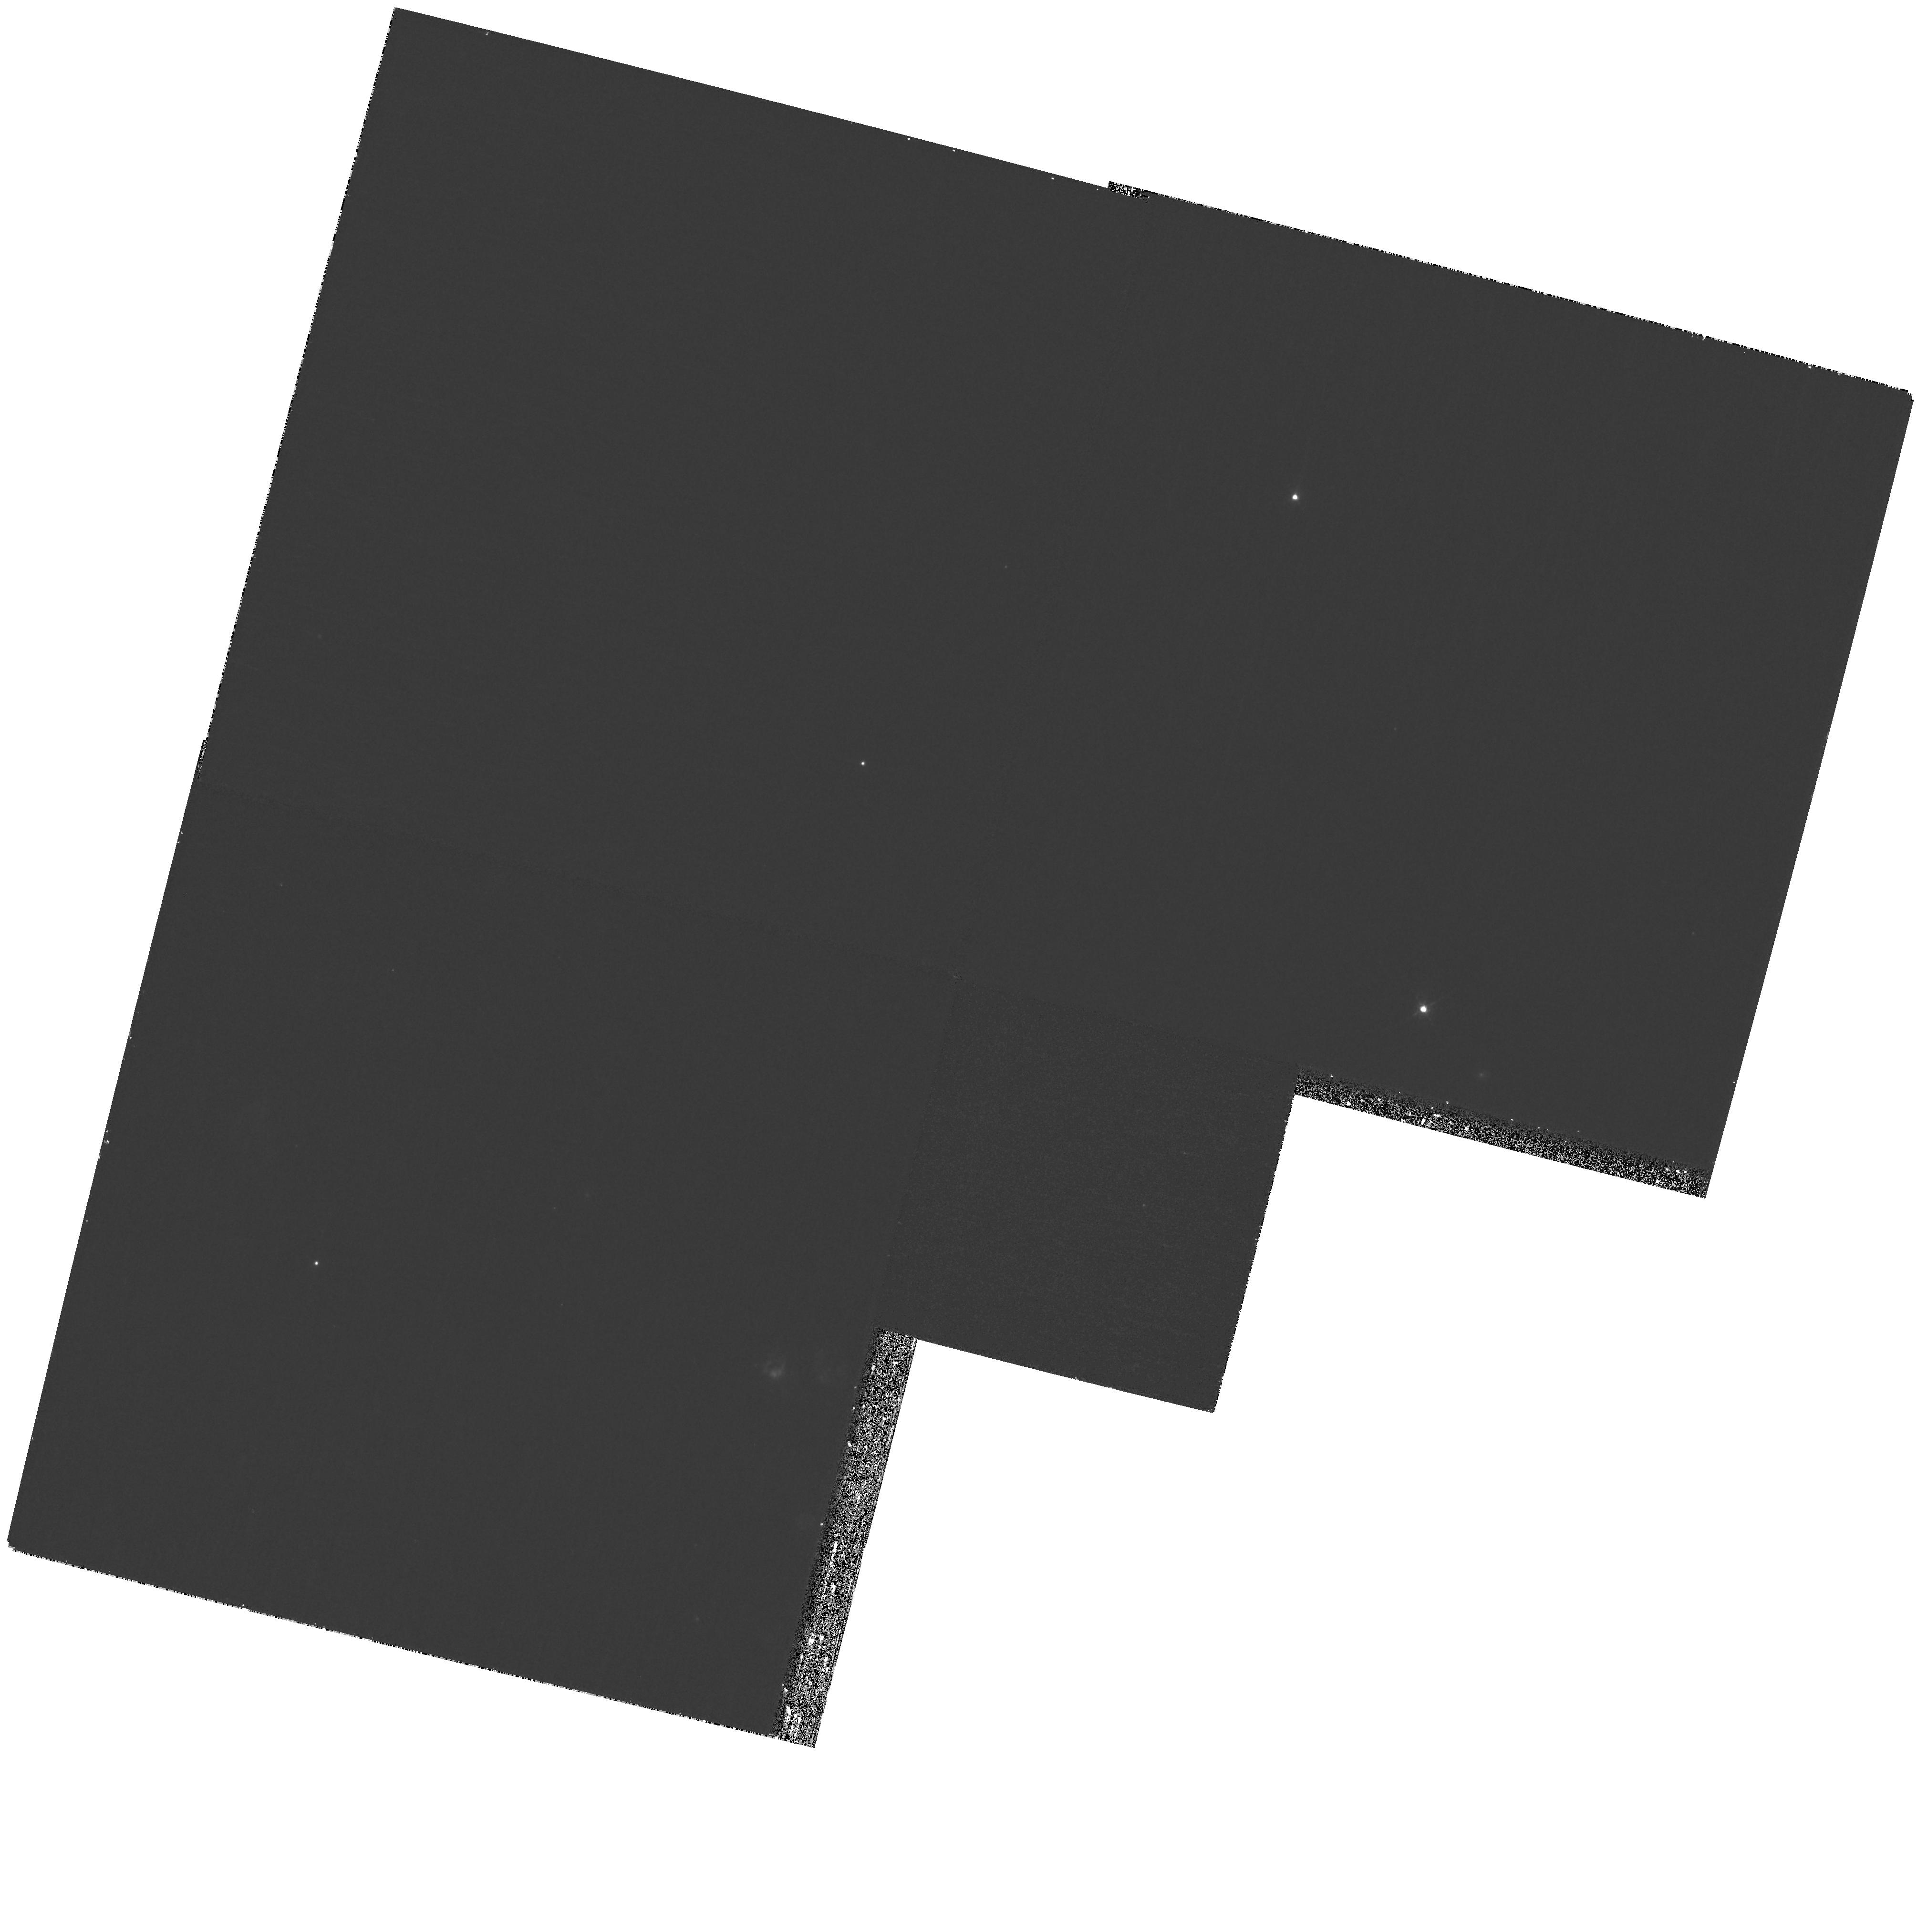
Target: NGC2090-XUV-A
Instrument: WFPC2/PC
Filter: F658N
Exposure: 27 min
Observation ID: hst_10904_06_wfpc2_pc_f658n_u9qx06

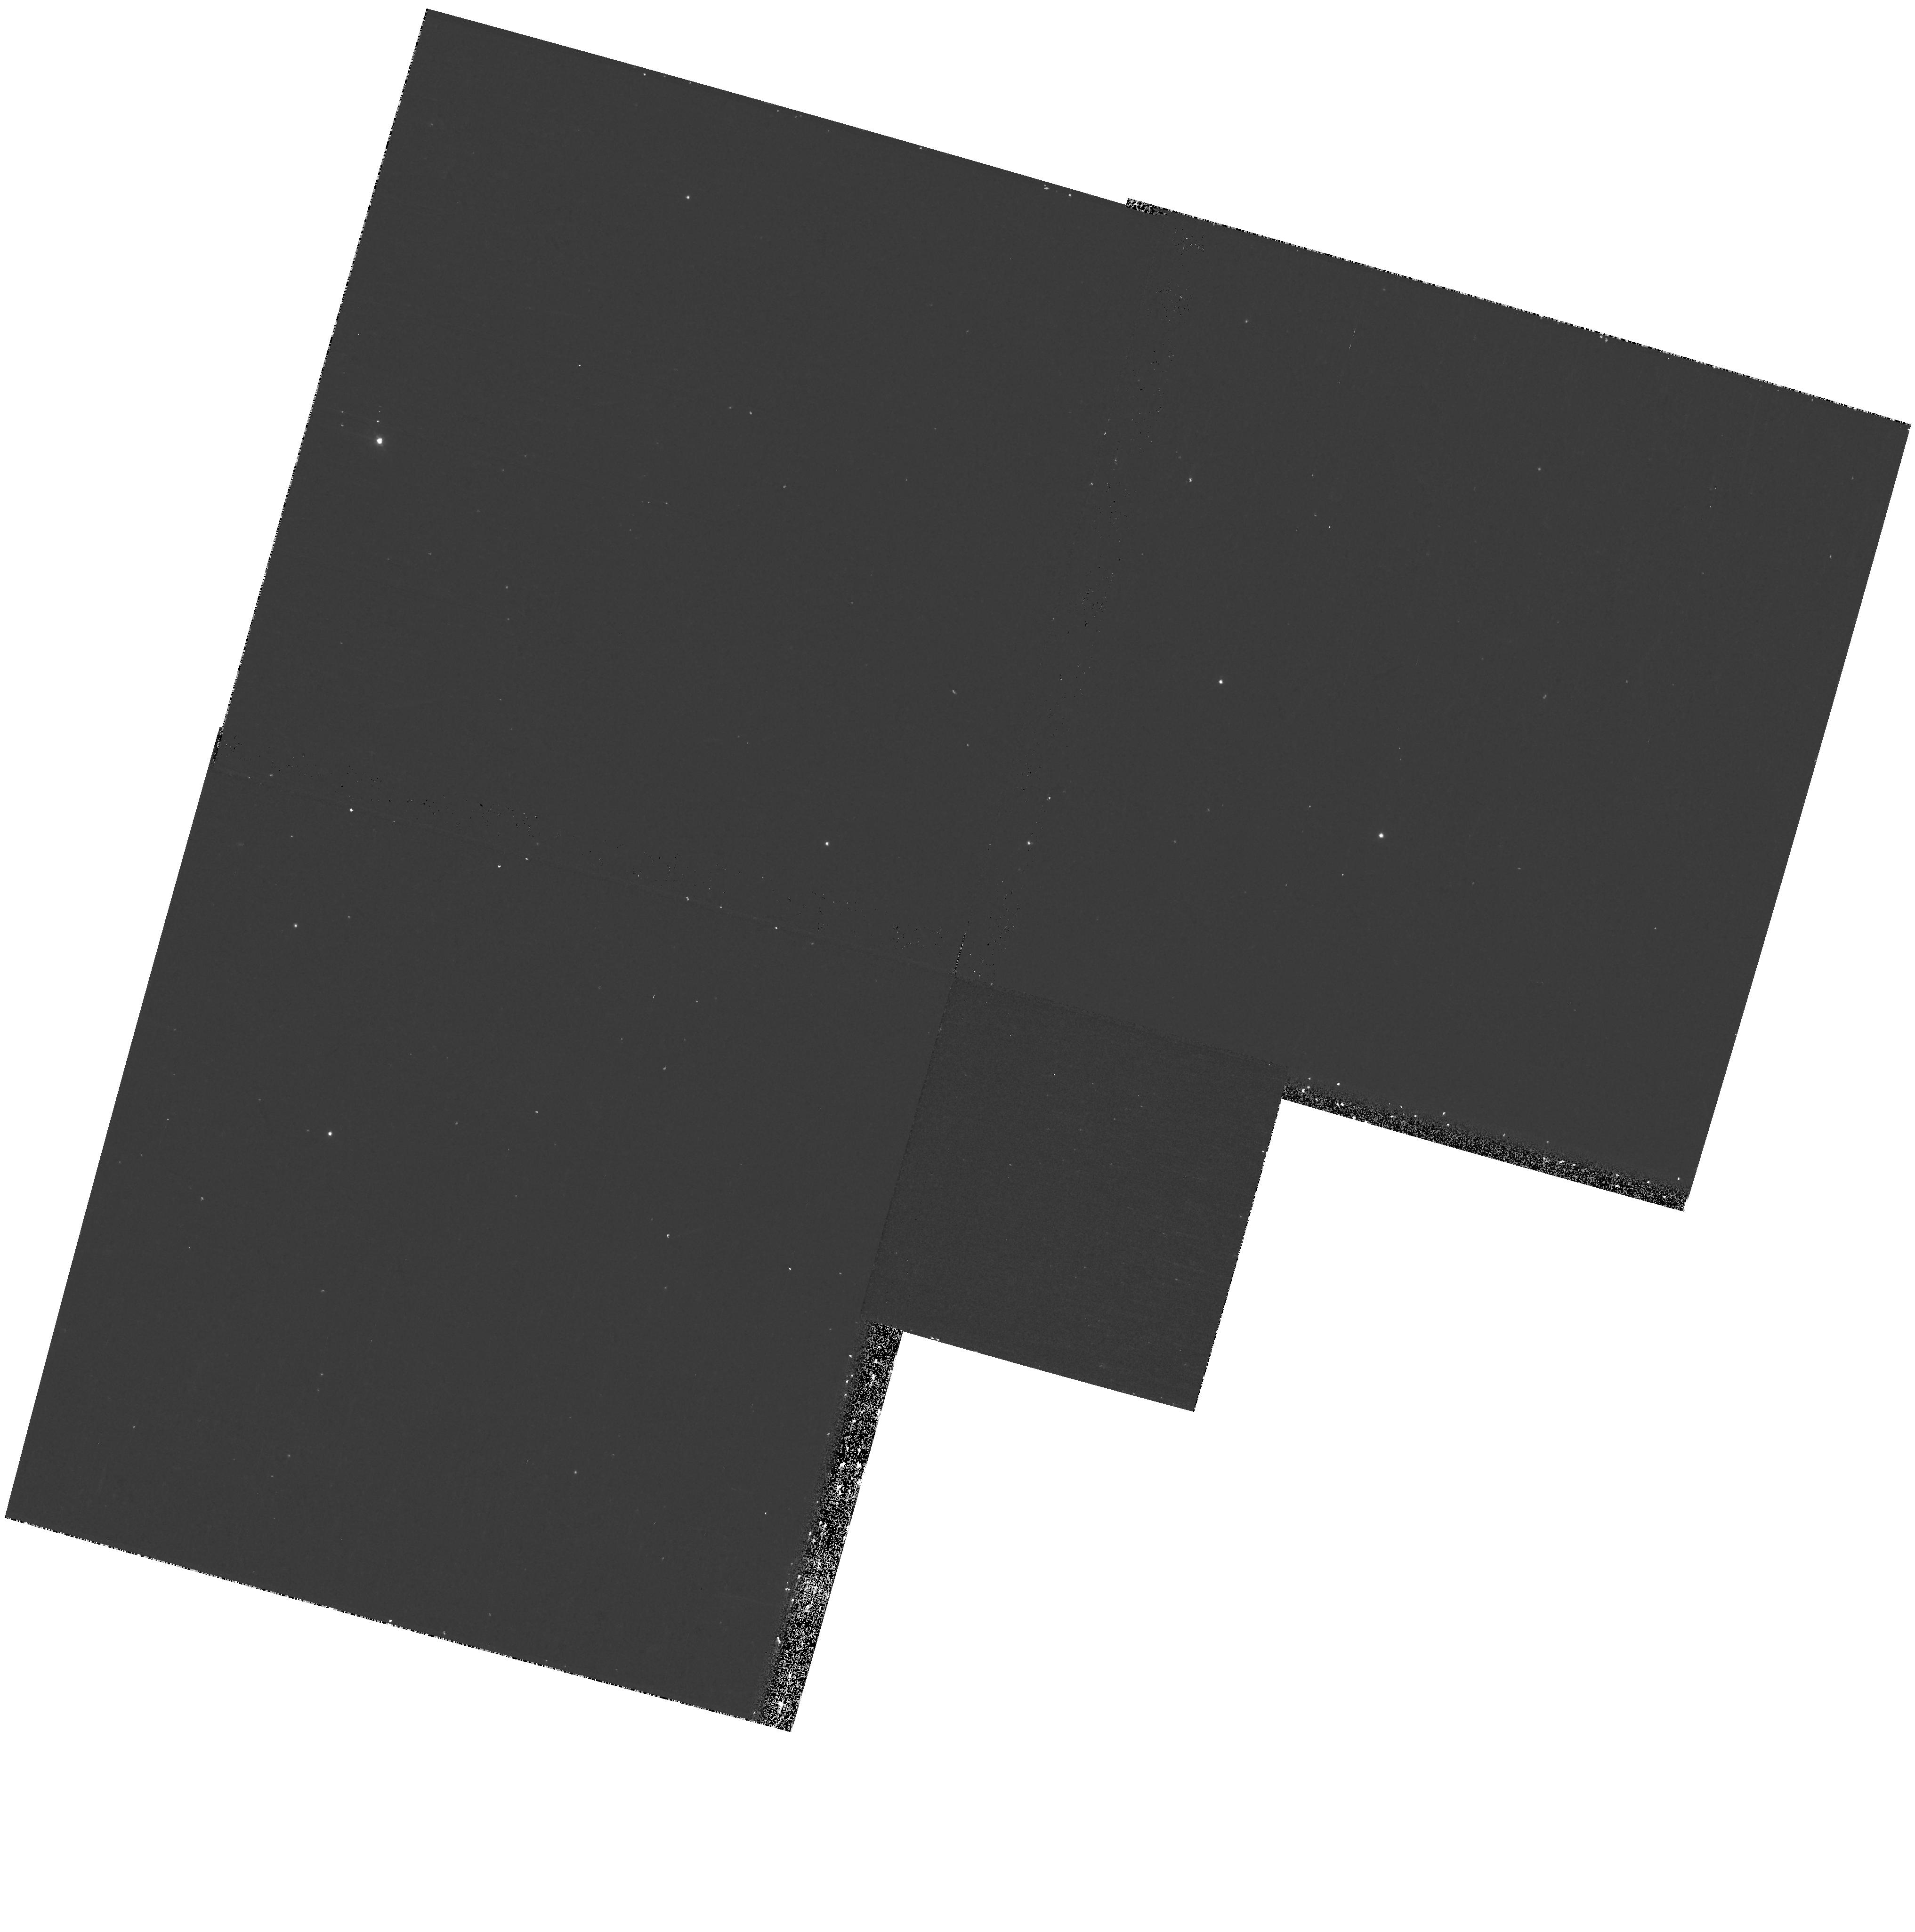
Target: field at RA 86.662°, Dec -34.278°
Instrument: WFPC2/PC
Filter: F439W
Exposure: 23 min
Observation ID: hst_10904_04_wfpc2_pc_f439w_u9qx04

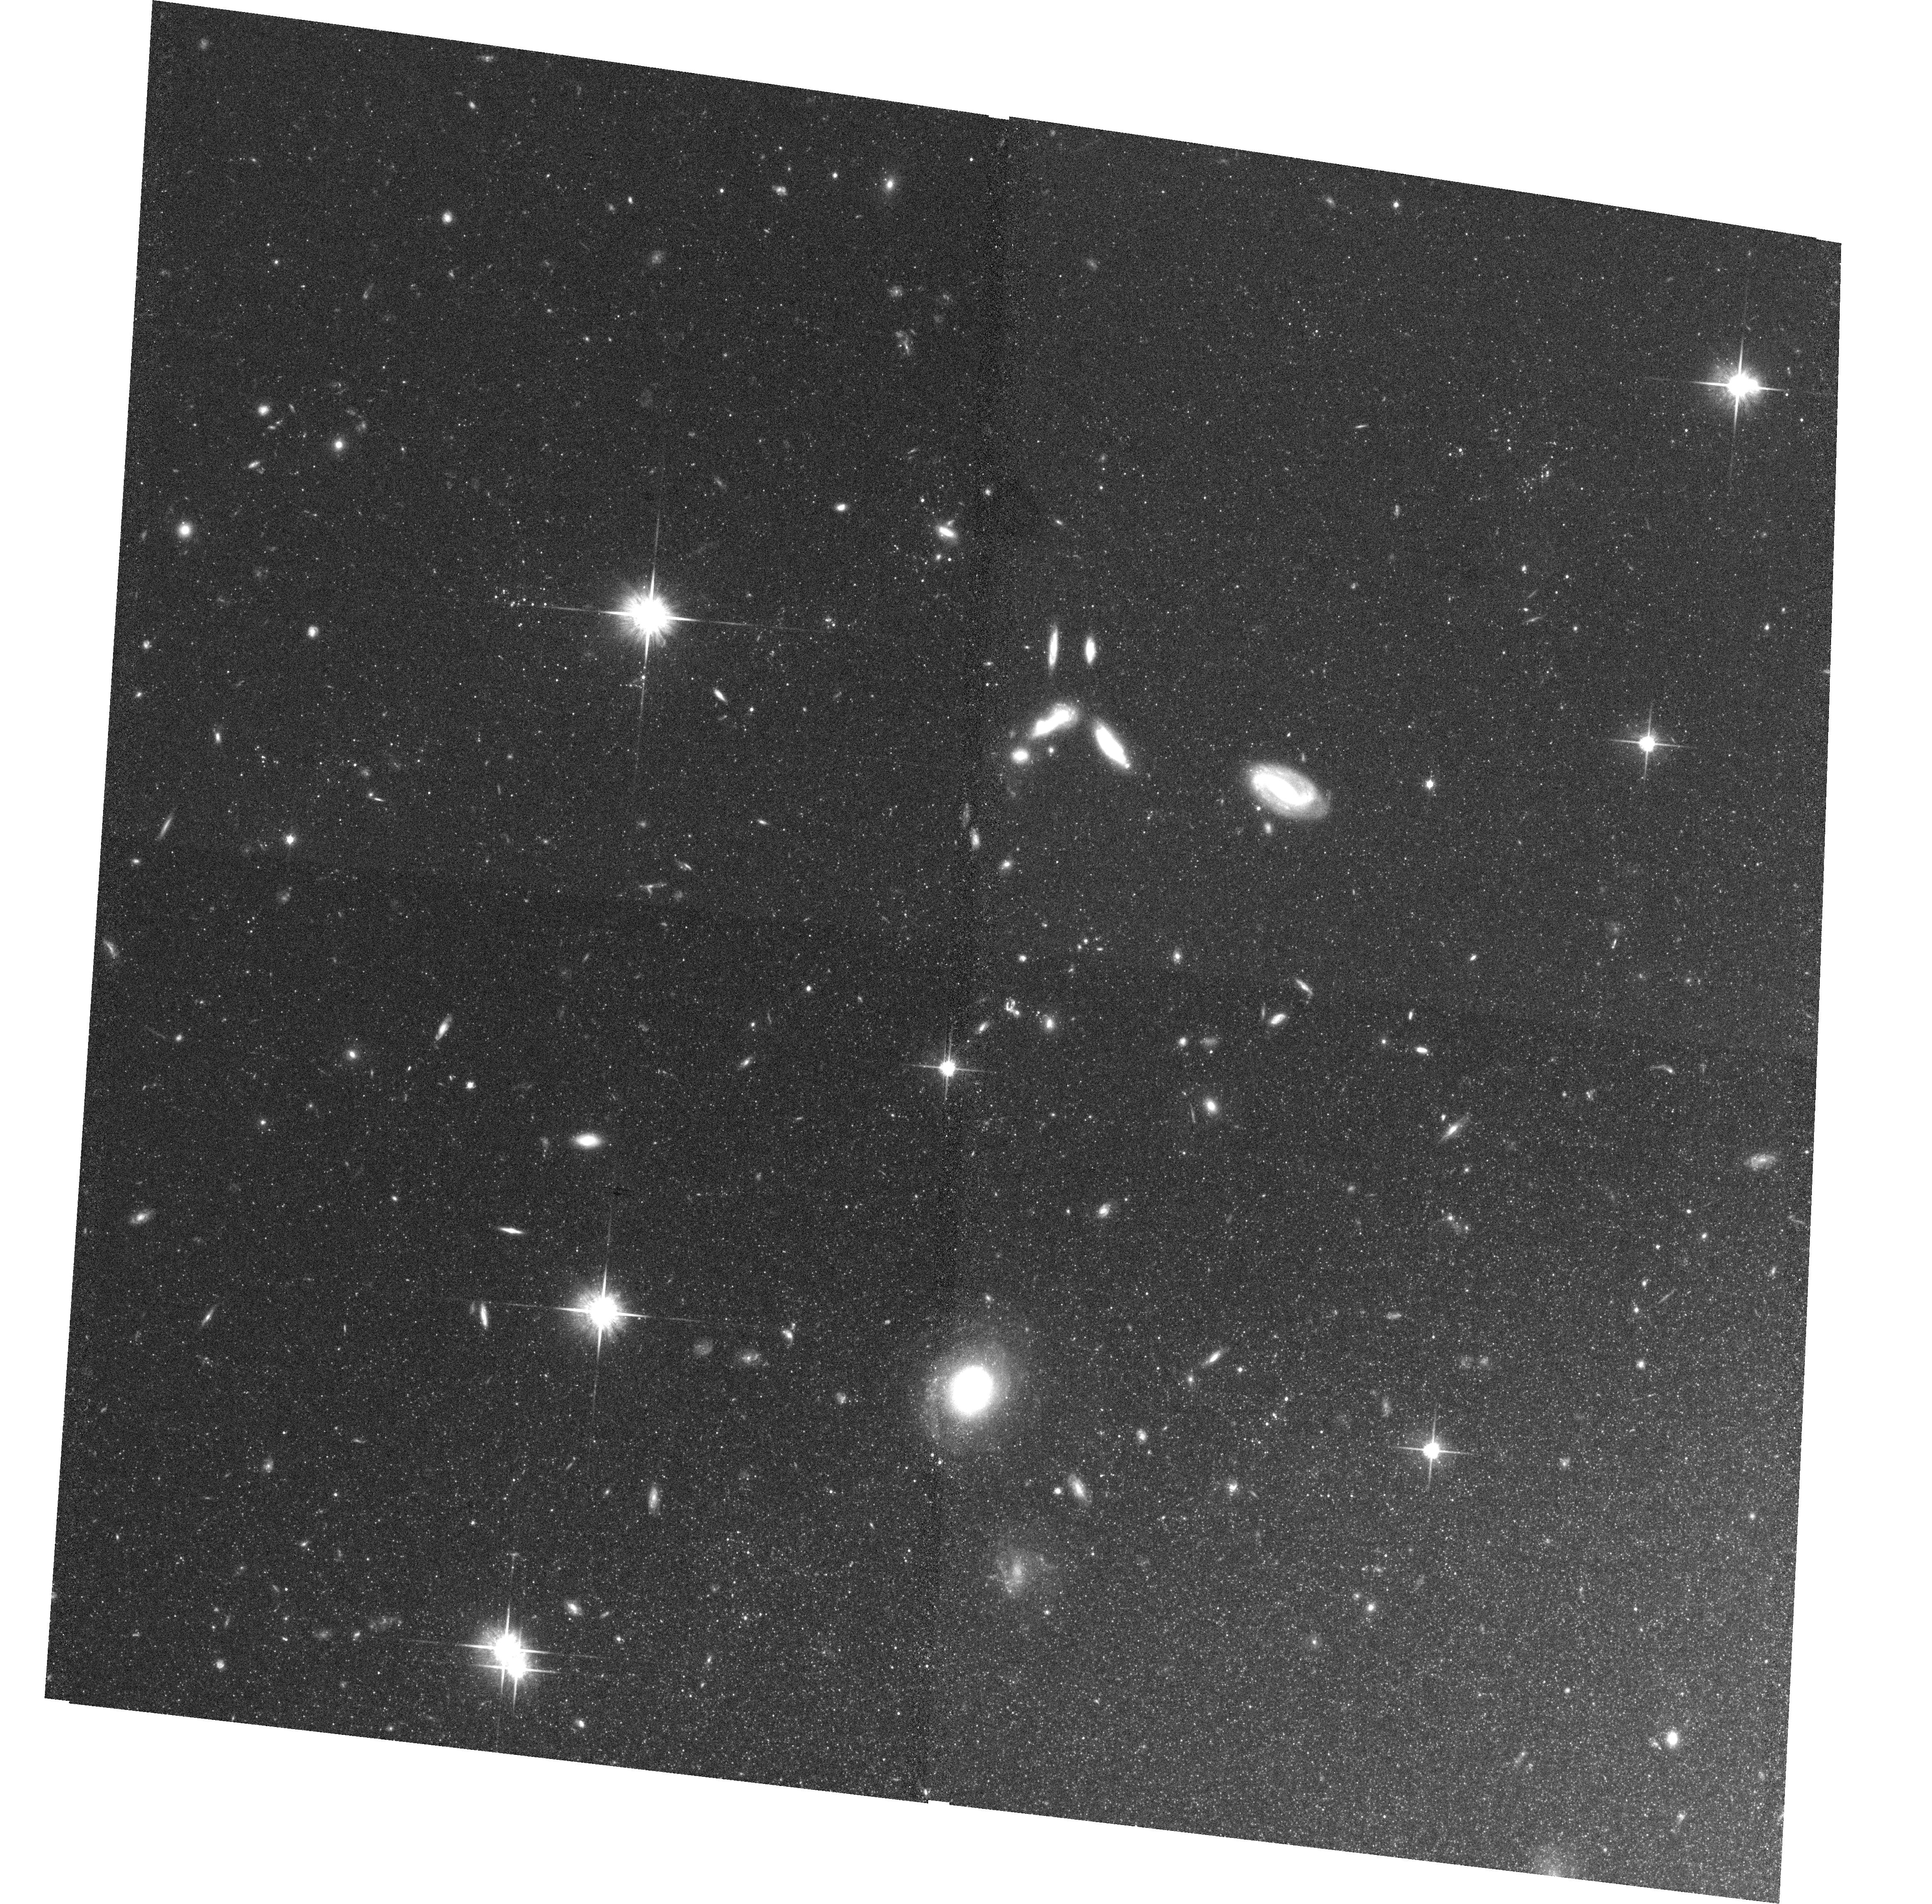
Target: NGC5055-XUV-A
Instrument: ACS/WFC
Filter: F814W
Exposure: 36 min
Observation ID: hst_10904_01_acs_wfc_f814w_j9qx01

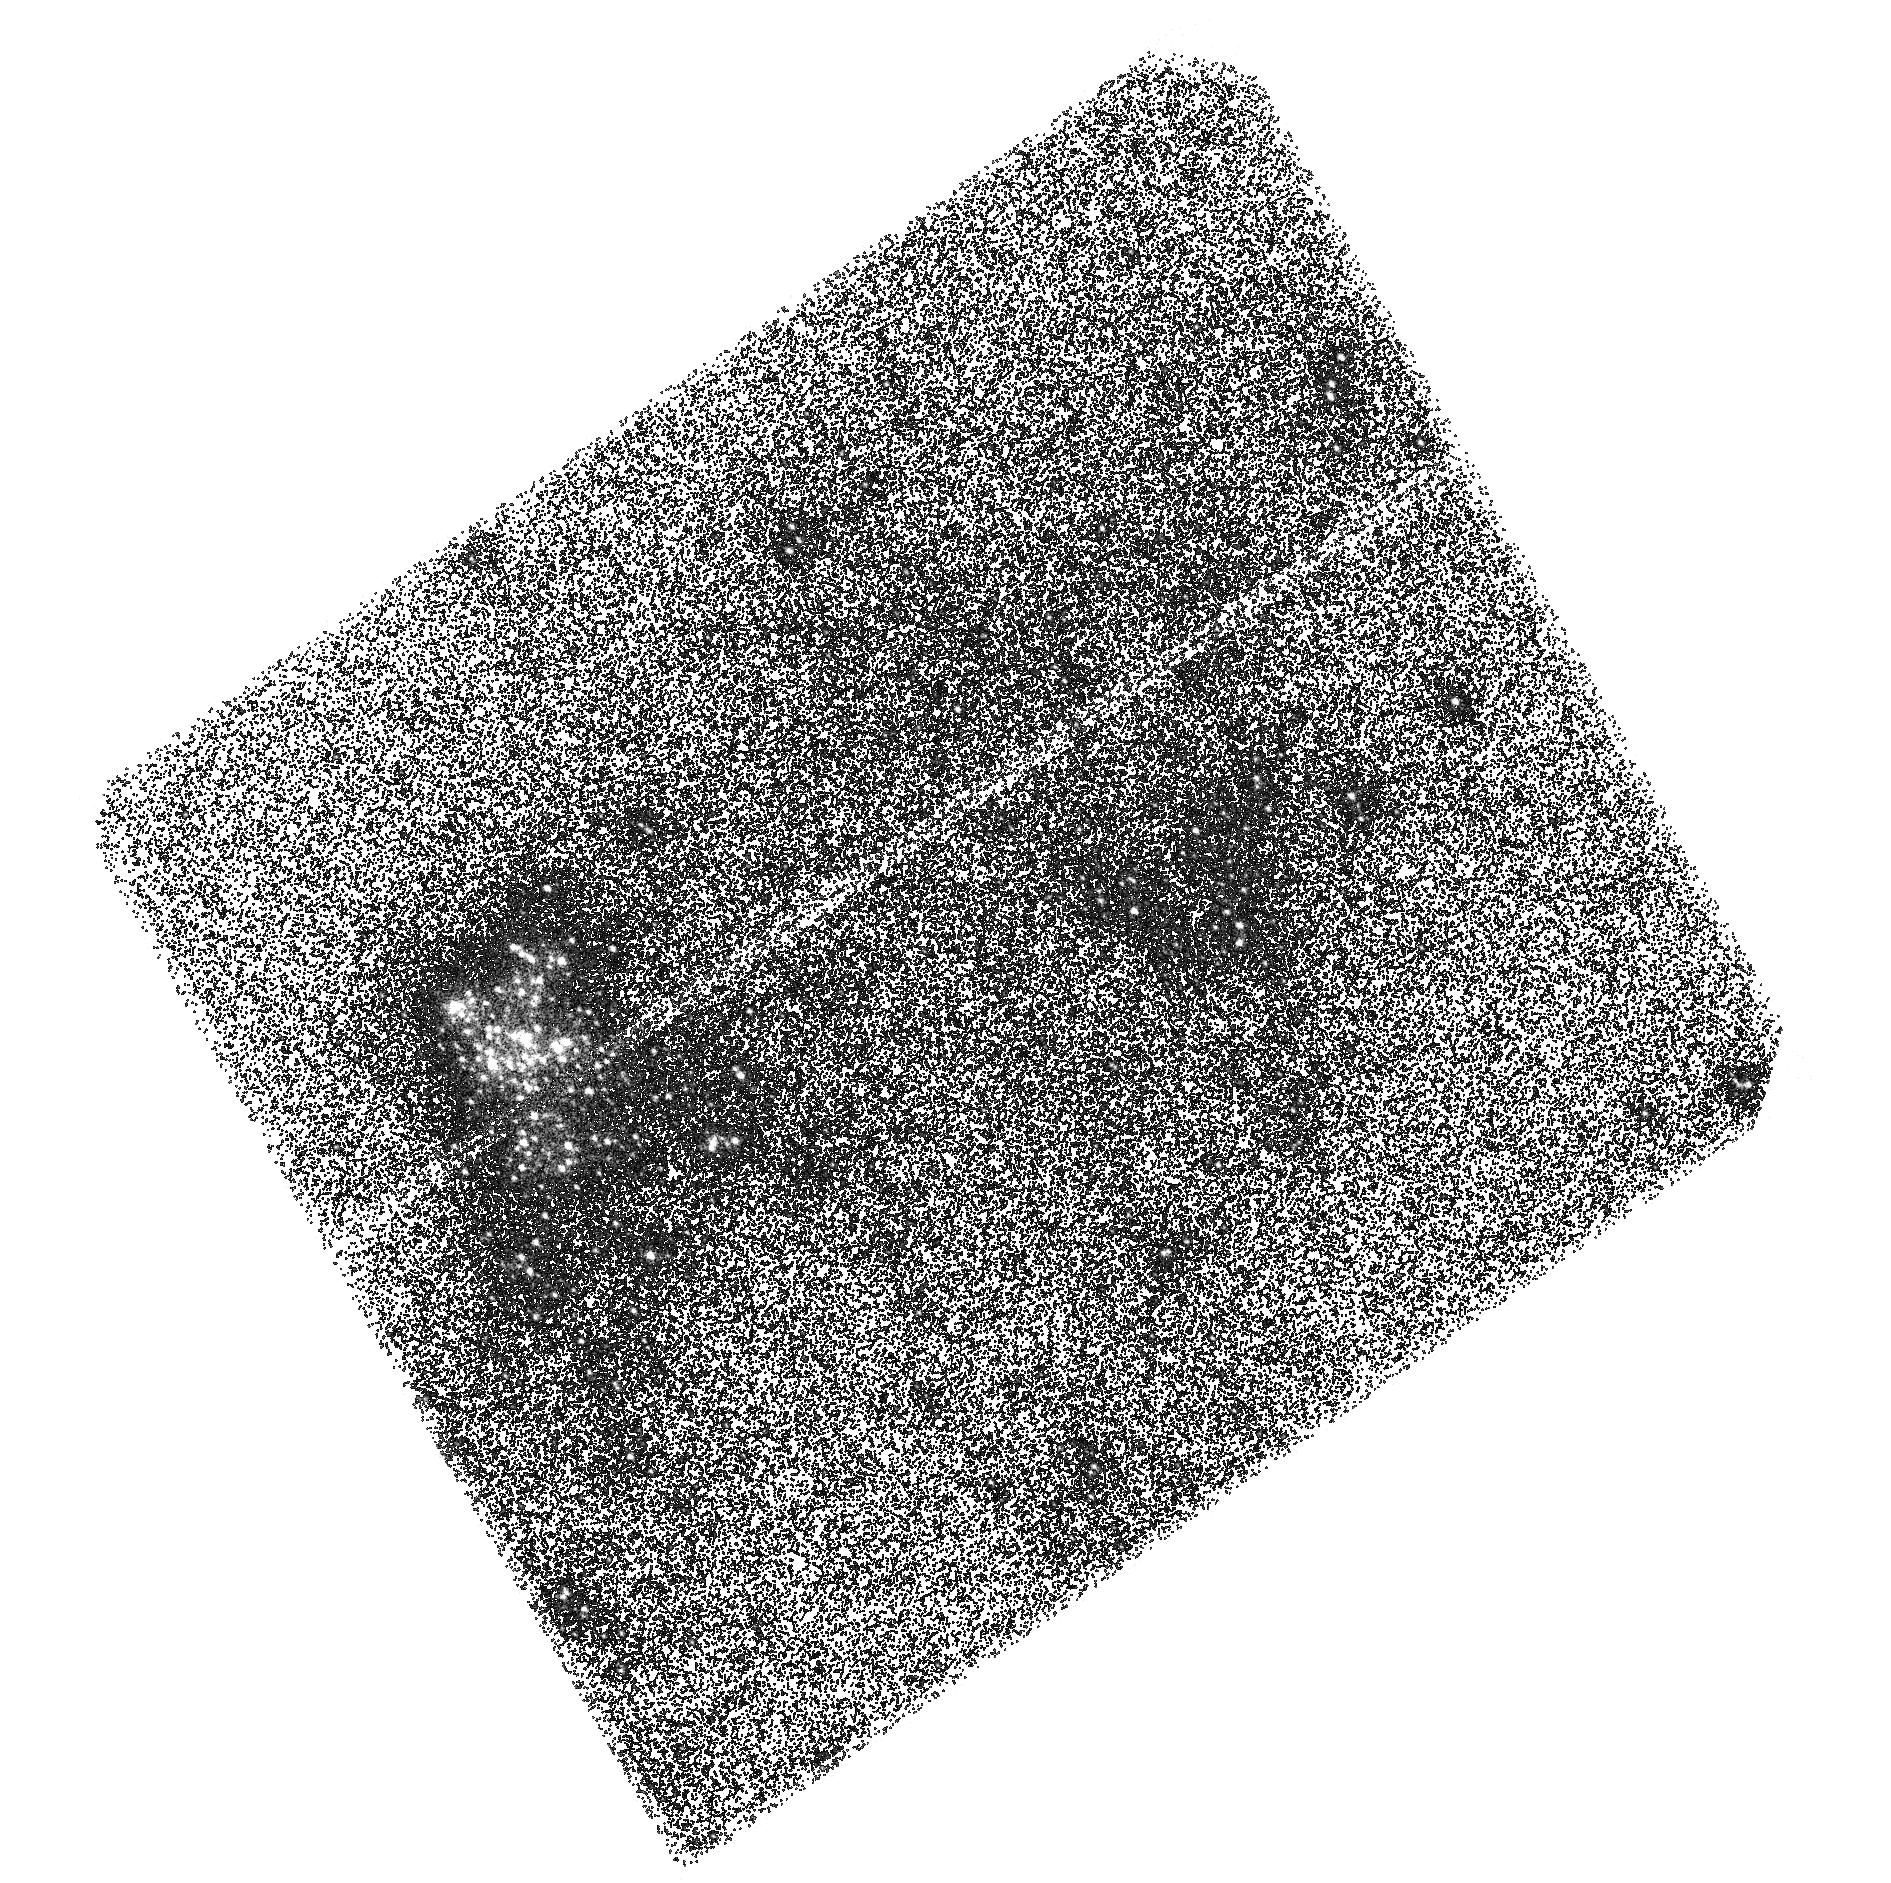
Target: NGC2090-XUV-B
Instrument: ACS/SBC
Filter: F150LP
Exposure: 1.4 h
Observation ID: hst_10904_04_acs_sbc_f150lp_j9qx04

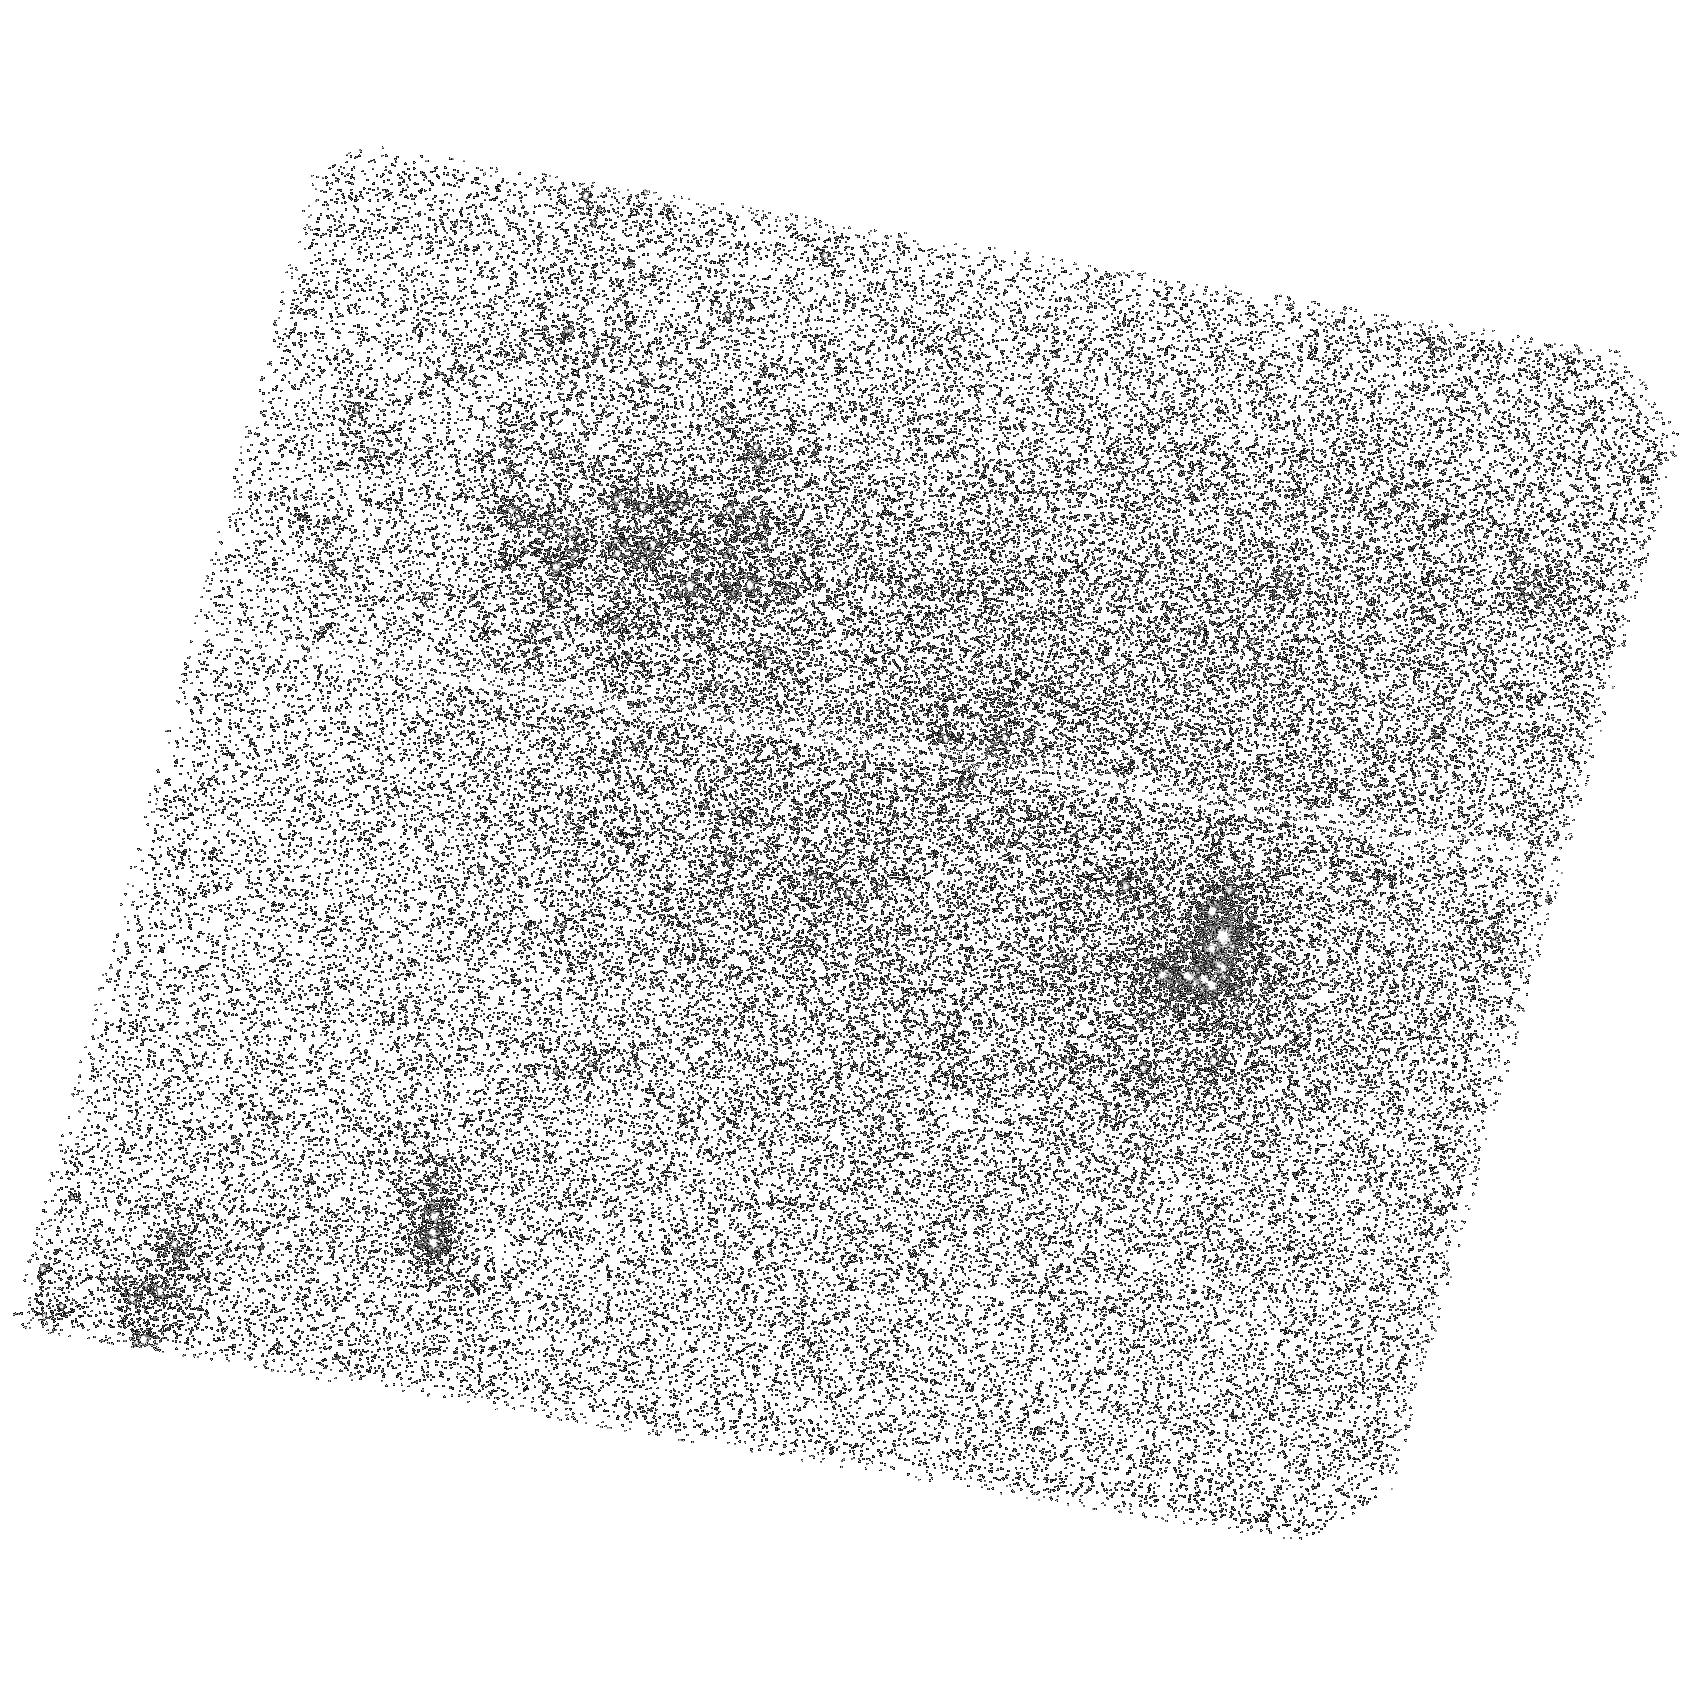
Target: NGC5055-XUV-B
Instrument: ACS/SBC
Filter: F150LP
Exposure: 1.5 h
Observation ID: hst_10904_02_acs_sbc_f150lp_j9qx02

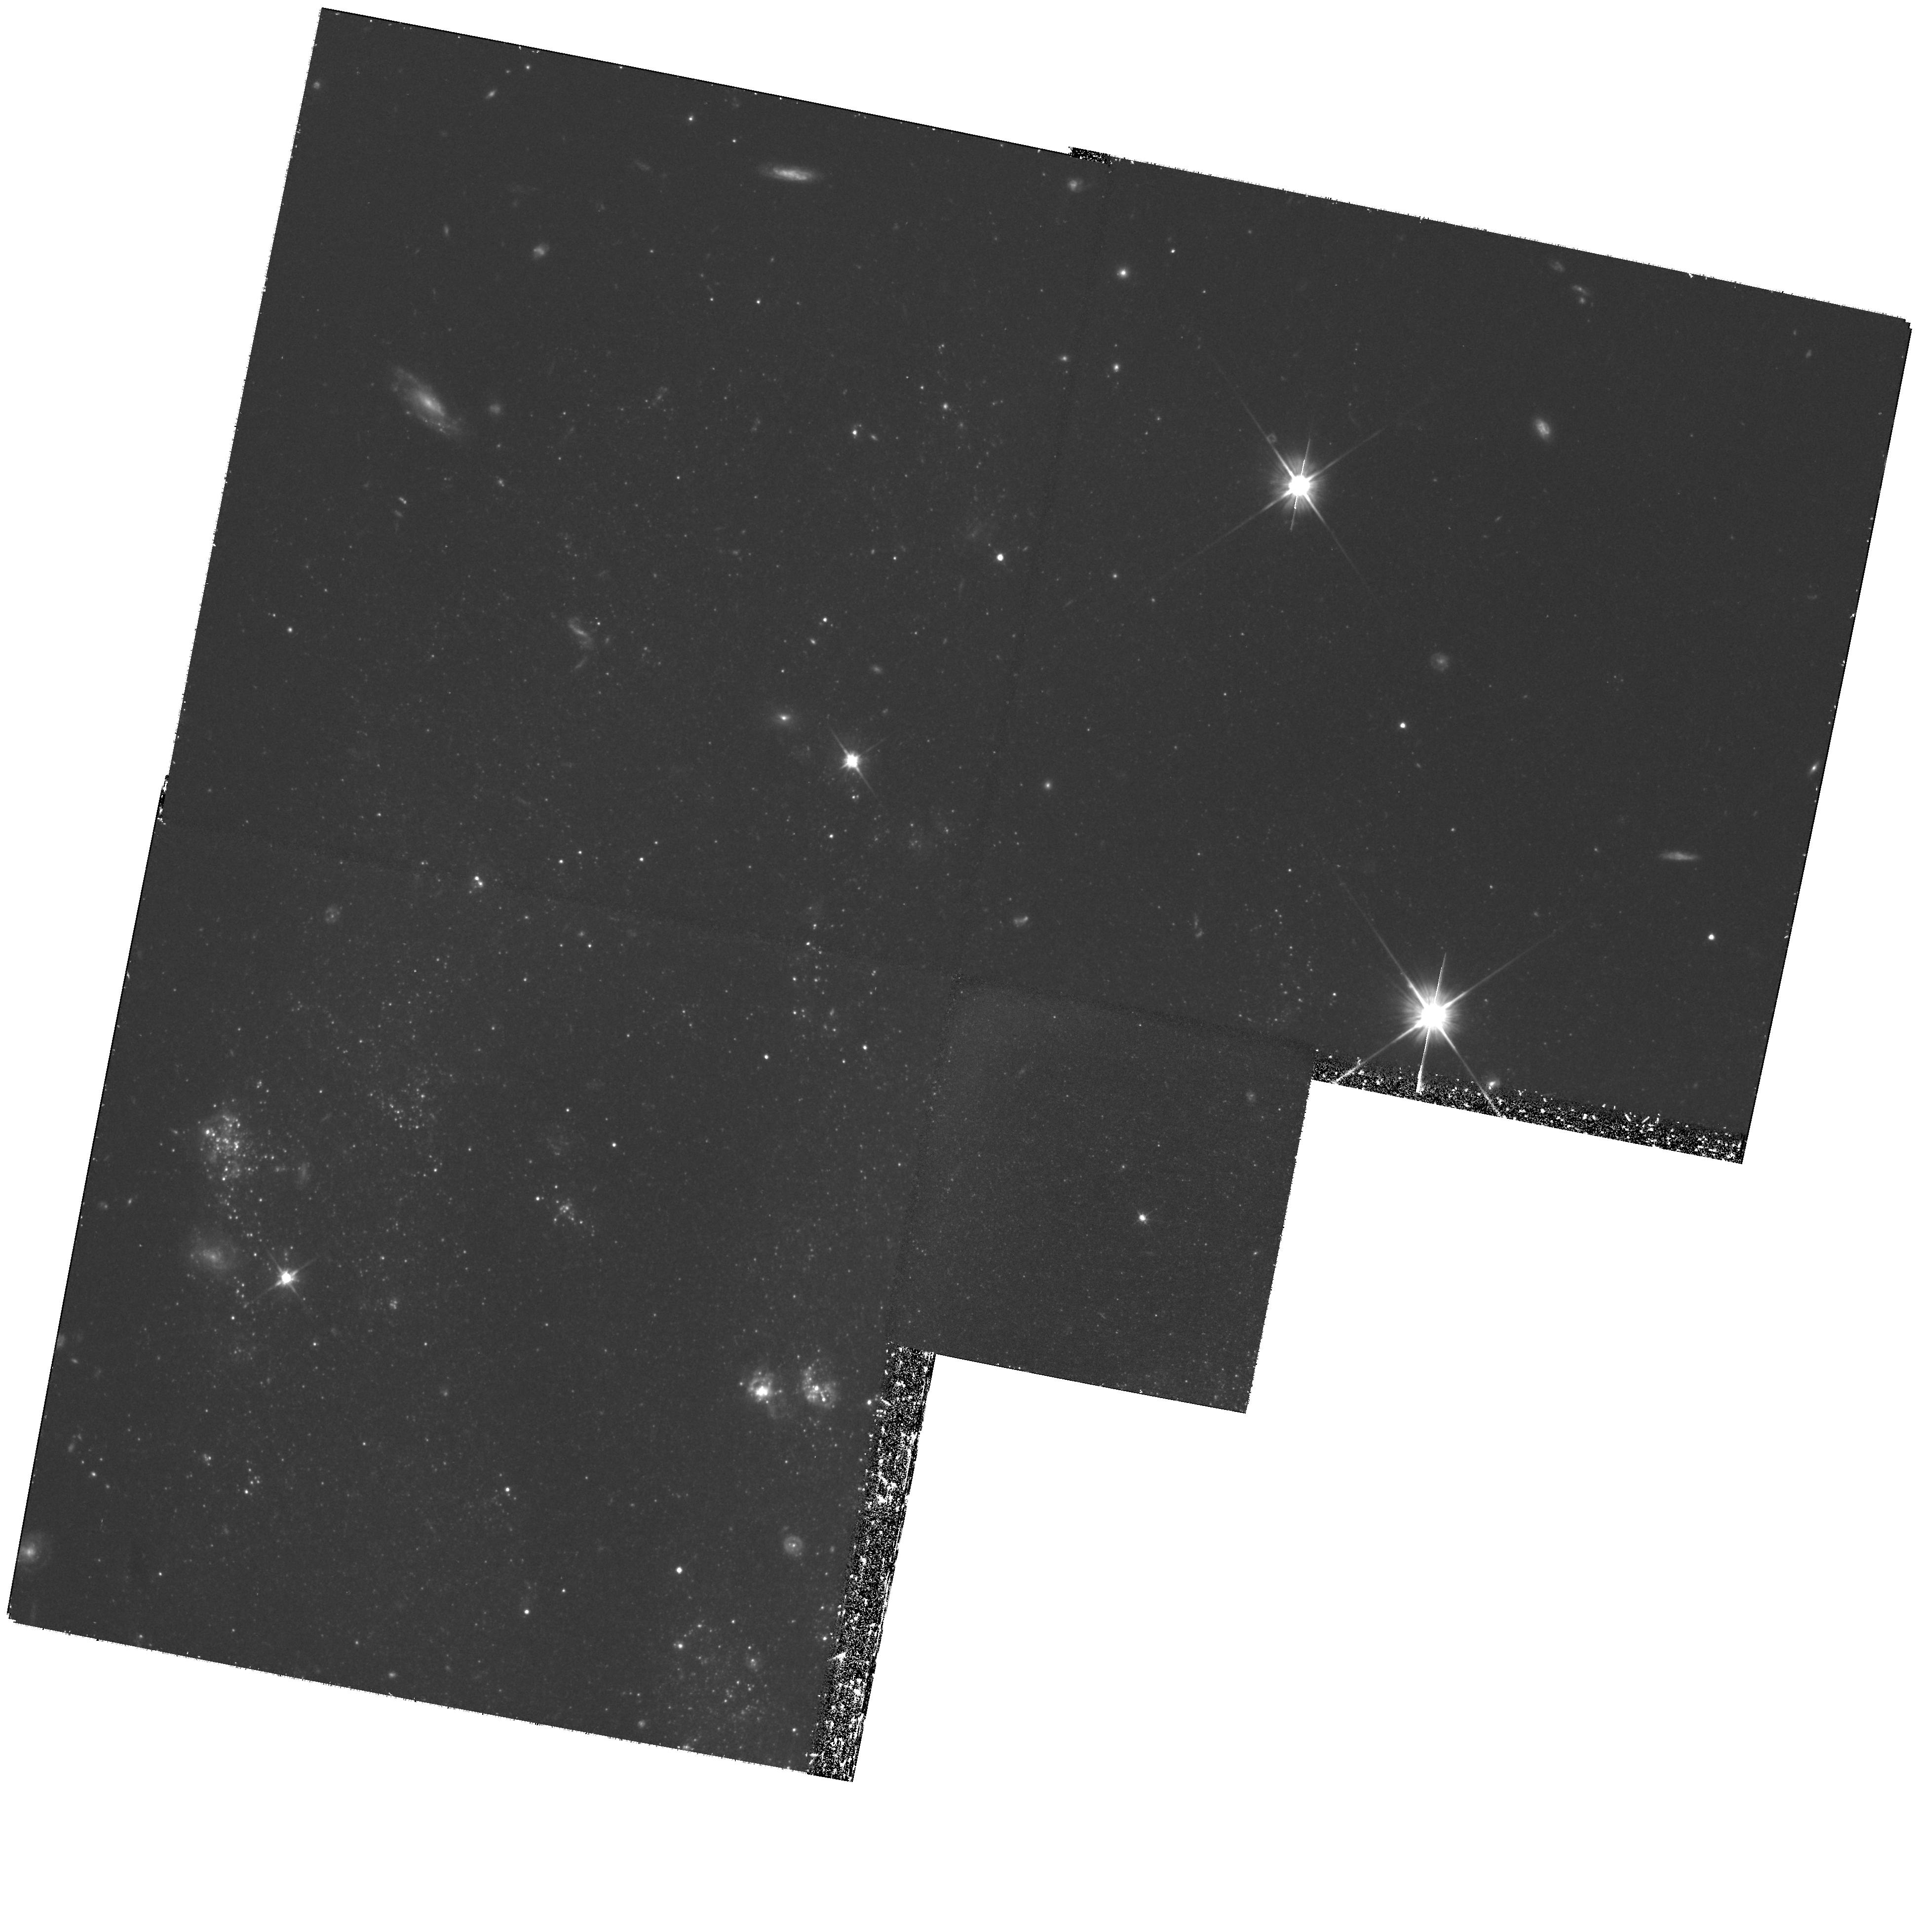
Target: NGC2090-XUV-A
Instrument: WFPC2/PC
Filter: F606W
Exposure: 2.9 h
Observation ID: hst_10904_05_wfpc2_pc_f606w_u9qx05

Star formation in extended UV disk {XUV-disk} galaxies (PI: Thilker, David)

The Galaxy Evolution Explorer (GALEX) has discovered the existence of extended UV-disk (XUV-disk) galaxies. This class of intriguing spiral galaxies is distinguished by UV-bright regions of star formation located at extreme galactocentric radii, commonly reaching many times the optical extent of each target. XUV-disks represent a population of late-type galaxies still actively building, or significantly augmenting, their stellar disk in the outer, low-density environment. Prior to GALEX, such regions were considered to be far more stable against star formation than now realized. Our work on these targets has led to the recognition of the XUV phenomenon as probing a diverse population of galaxies which, although having certain commonality in terms of their present XUV star formation, have apparently experienced different star formation histories (as judged by their outer disk UV-optical colors and morphology). In ordinary spirals, disk formation occurred at a much earlier epoch, making today's XUV-disks useful templates for commonplace, high z galaxies. The diverse XUV-disks in our sample may represent snapshots of different phases in the disk building process. We seek to characterize the demographics of star forming regions occupying this environmental range, especially in contrast to their inner disk counterparts. HST imaging is needed to accurately characterize the massive stars and clusters which have, in fact, managed to form. The GALEX observations are limited by 5" resolution. Deep ACS FUV, B, V, I, and H-alpha imaging (along with parallel WFPC2 data) will allow: (1) photometric classification of the OB star population, (2) constraint on the cluster mass function and age distribution, (3) critical accounting for possible leakage of Lyman continuum photons in a porous ISM or an IMF change, and (4) population synthesis modeling of the field SFH on Gyr timescales. We benefit from extensive archival HST observations of our target galaxies, although the outer disk has yet to be probed.